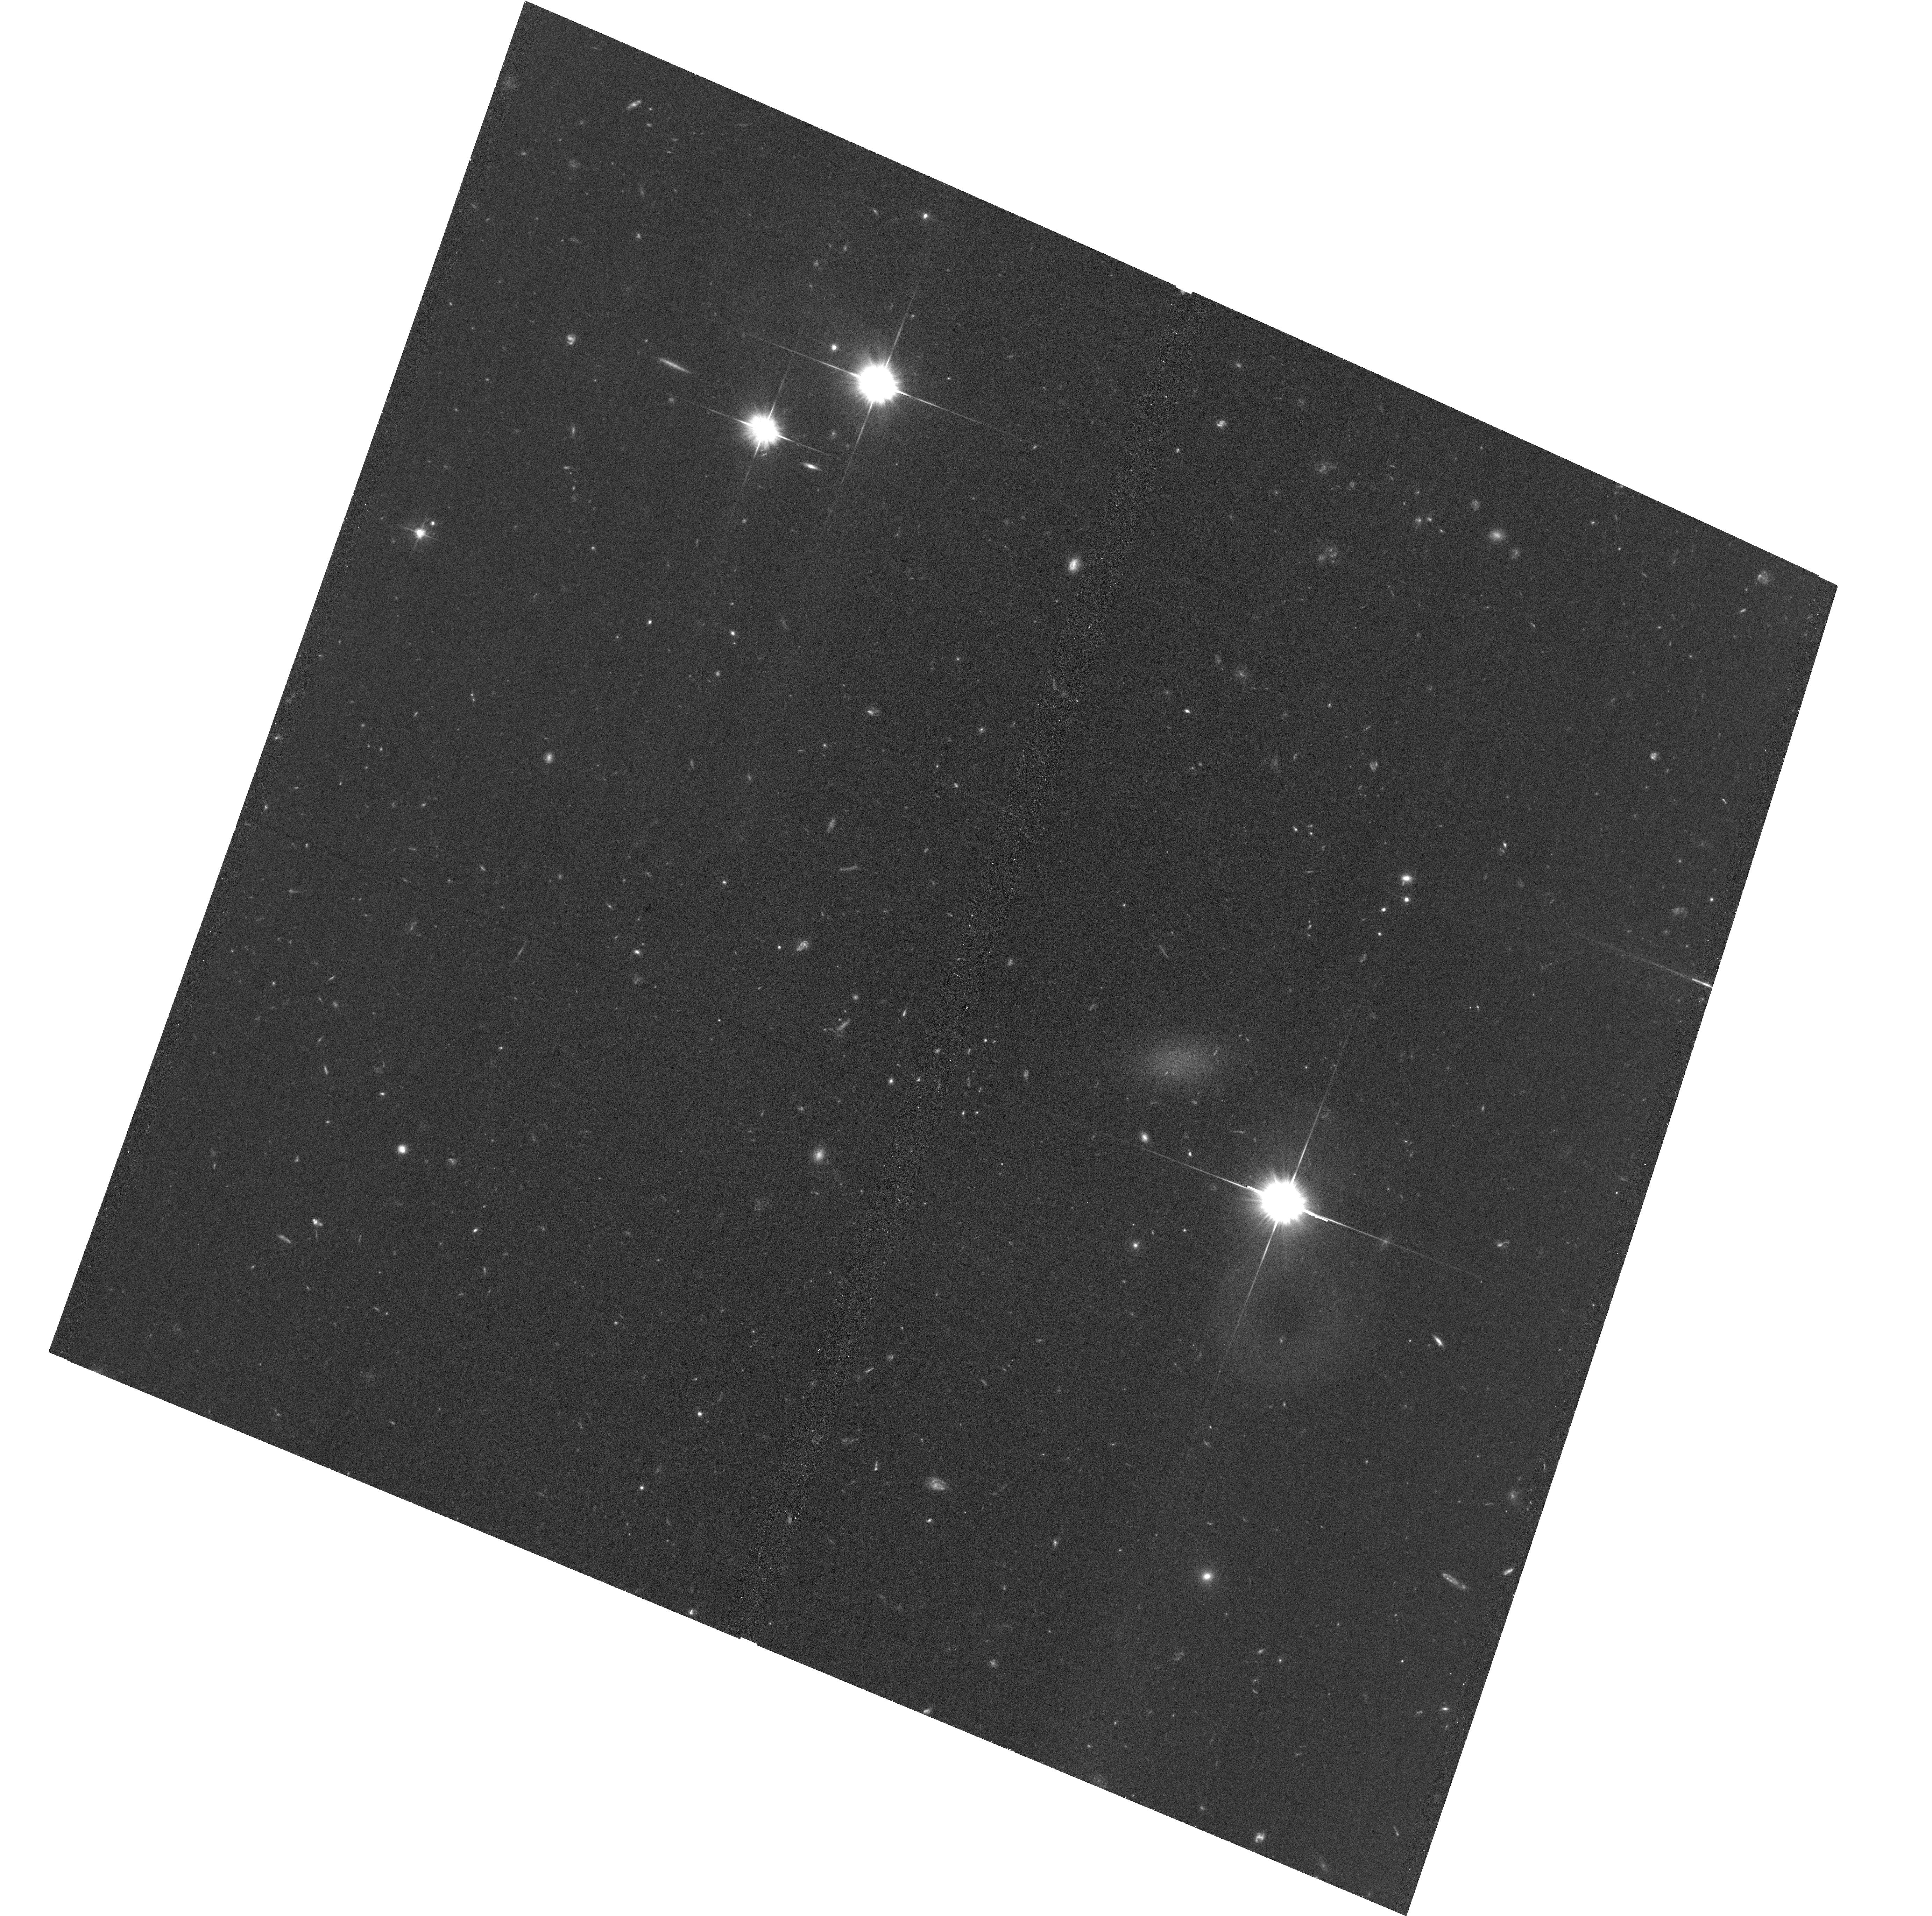
Target: TA21-12000
Instrument: ACS/WFC
Filter: F606W
Exposure: 34 min
Observation ID: hst_16912_06_acs_wfc_f606w_jety06

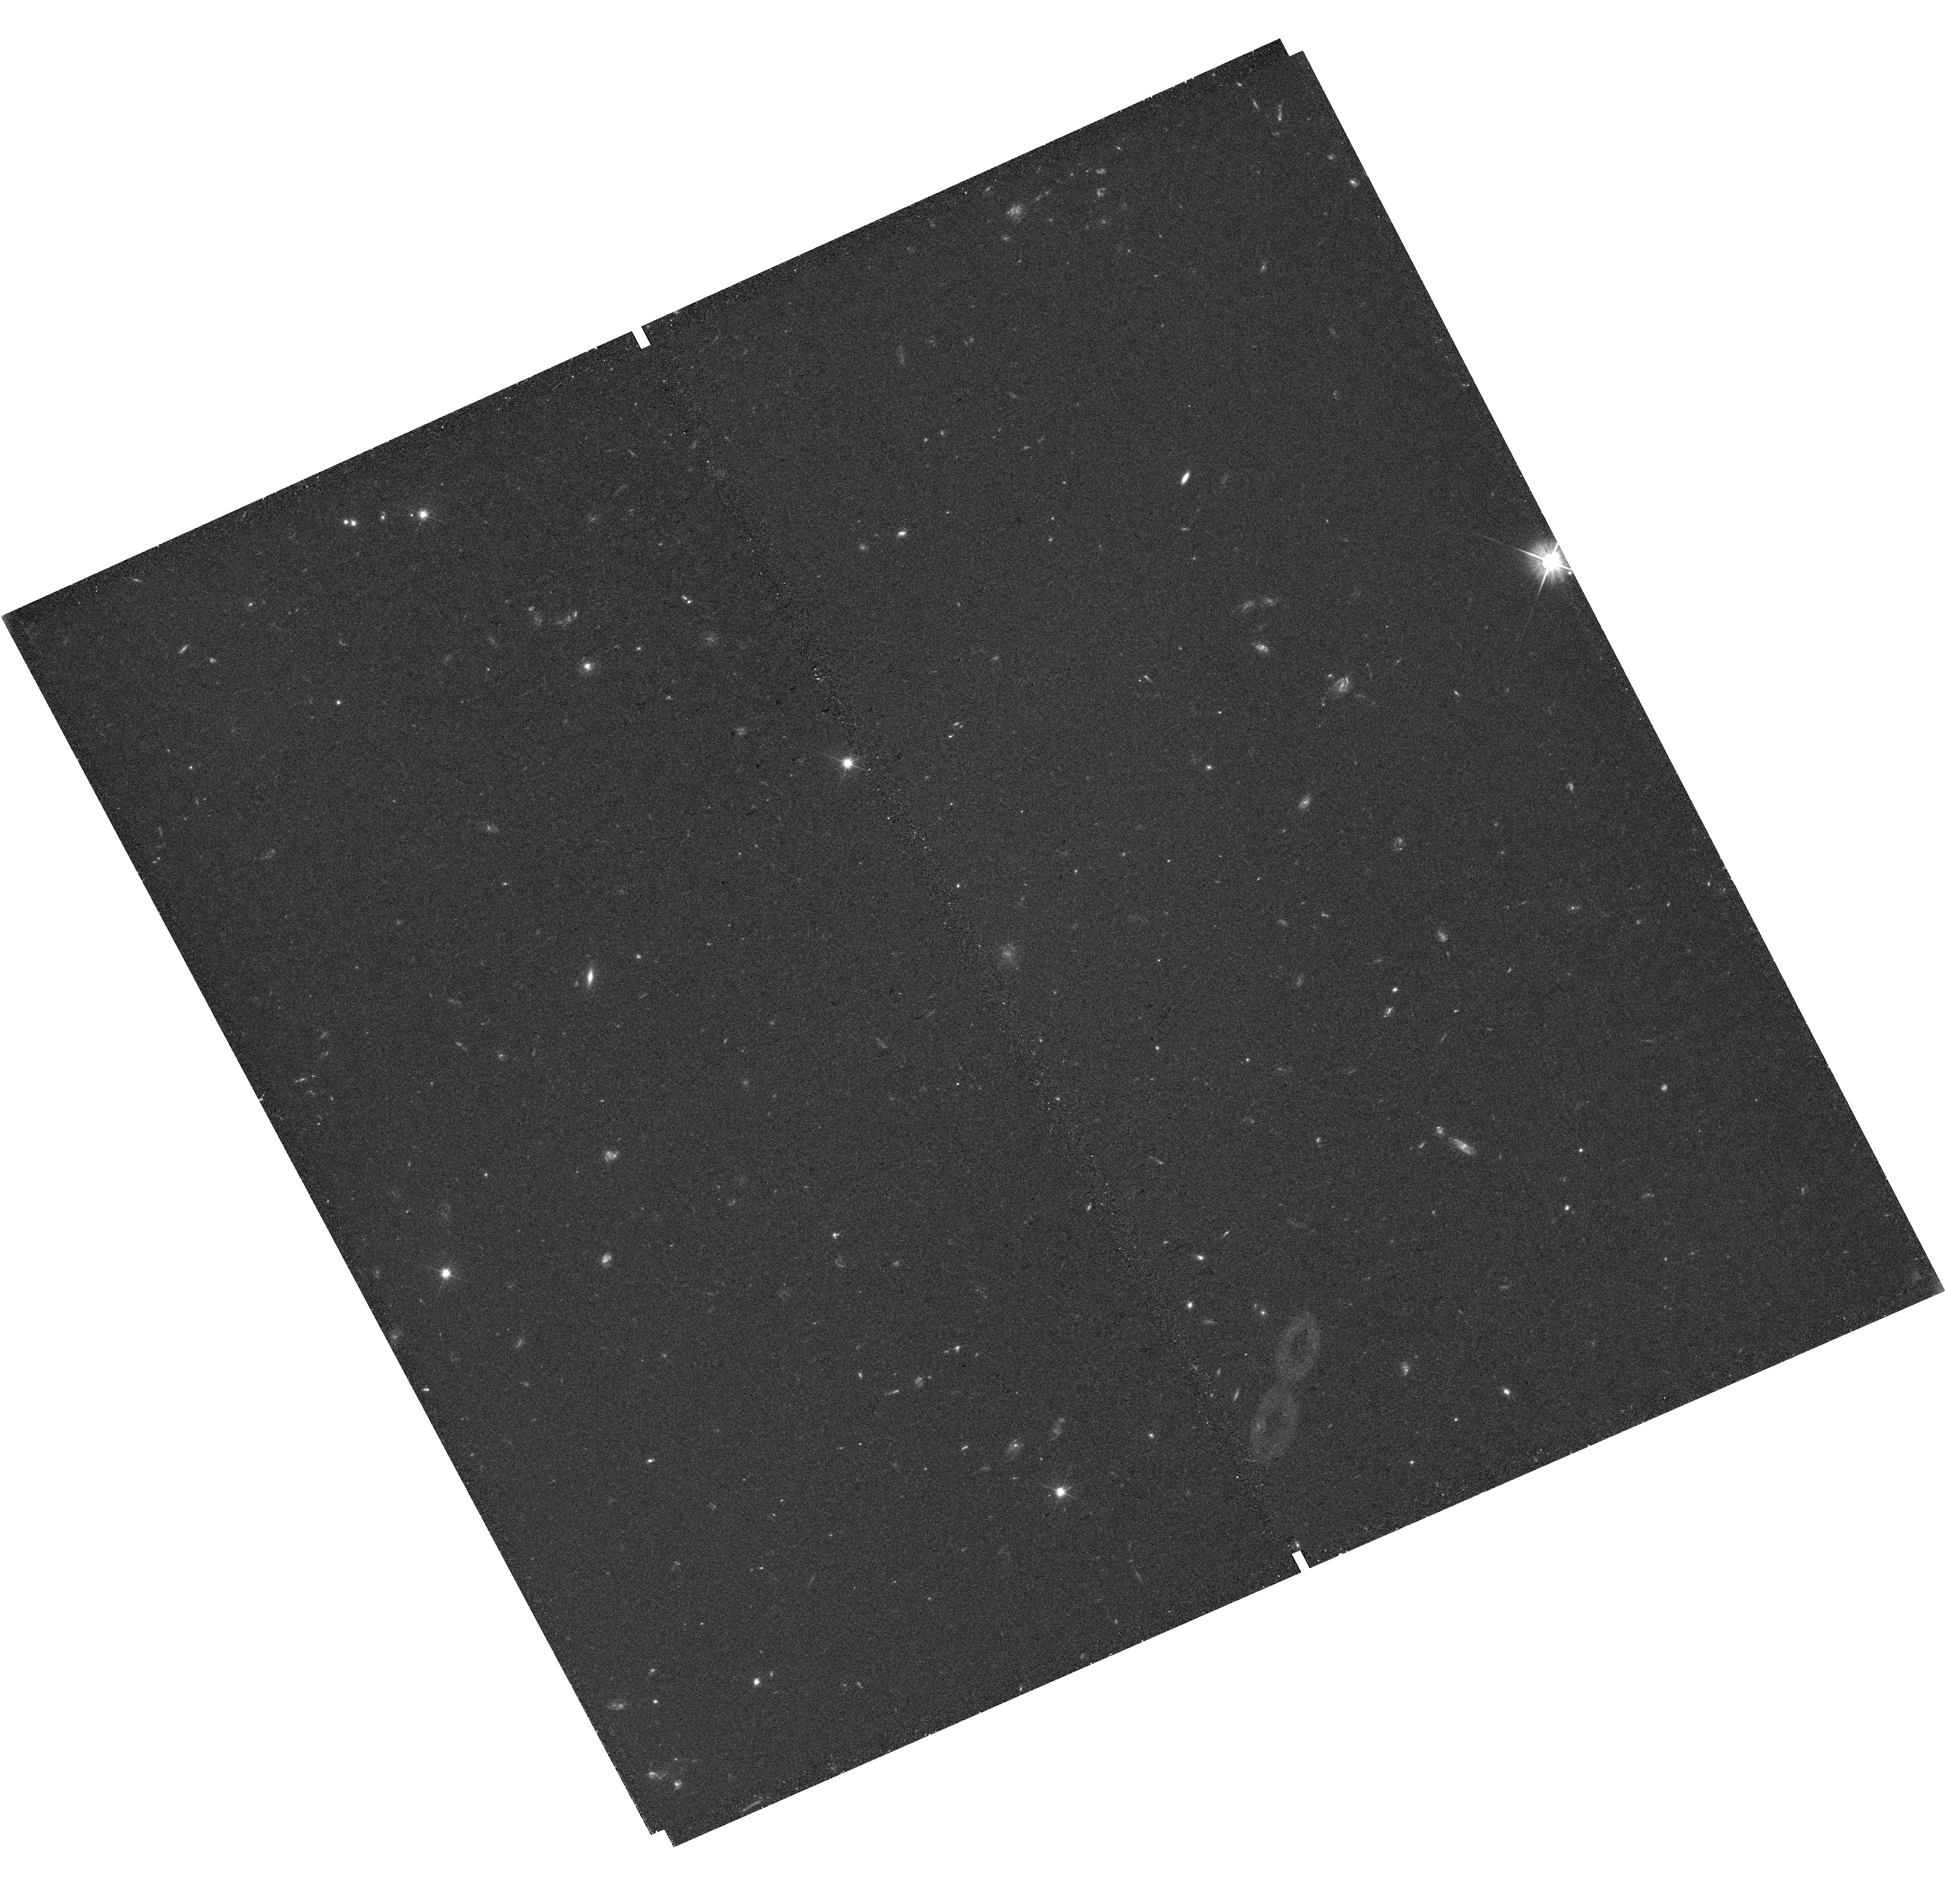
Target: field at RA 39.833°, Dec -8.183°
Instrument: WFC3/UVIS
Filter: F606W
Exposure: 38 min
Observation ID: hst_16912_06_wfc3_uvis_f606w_iety06

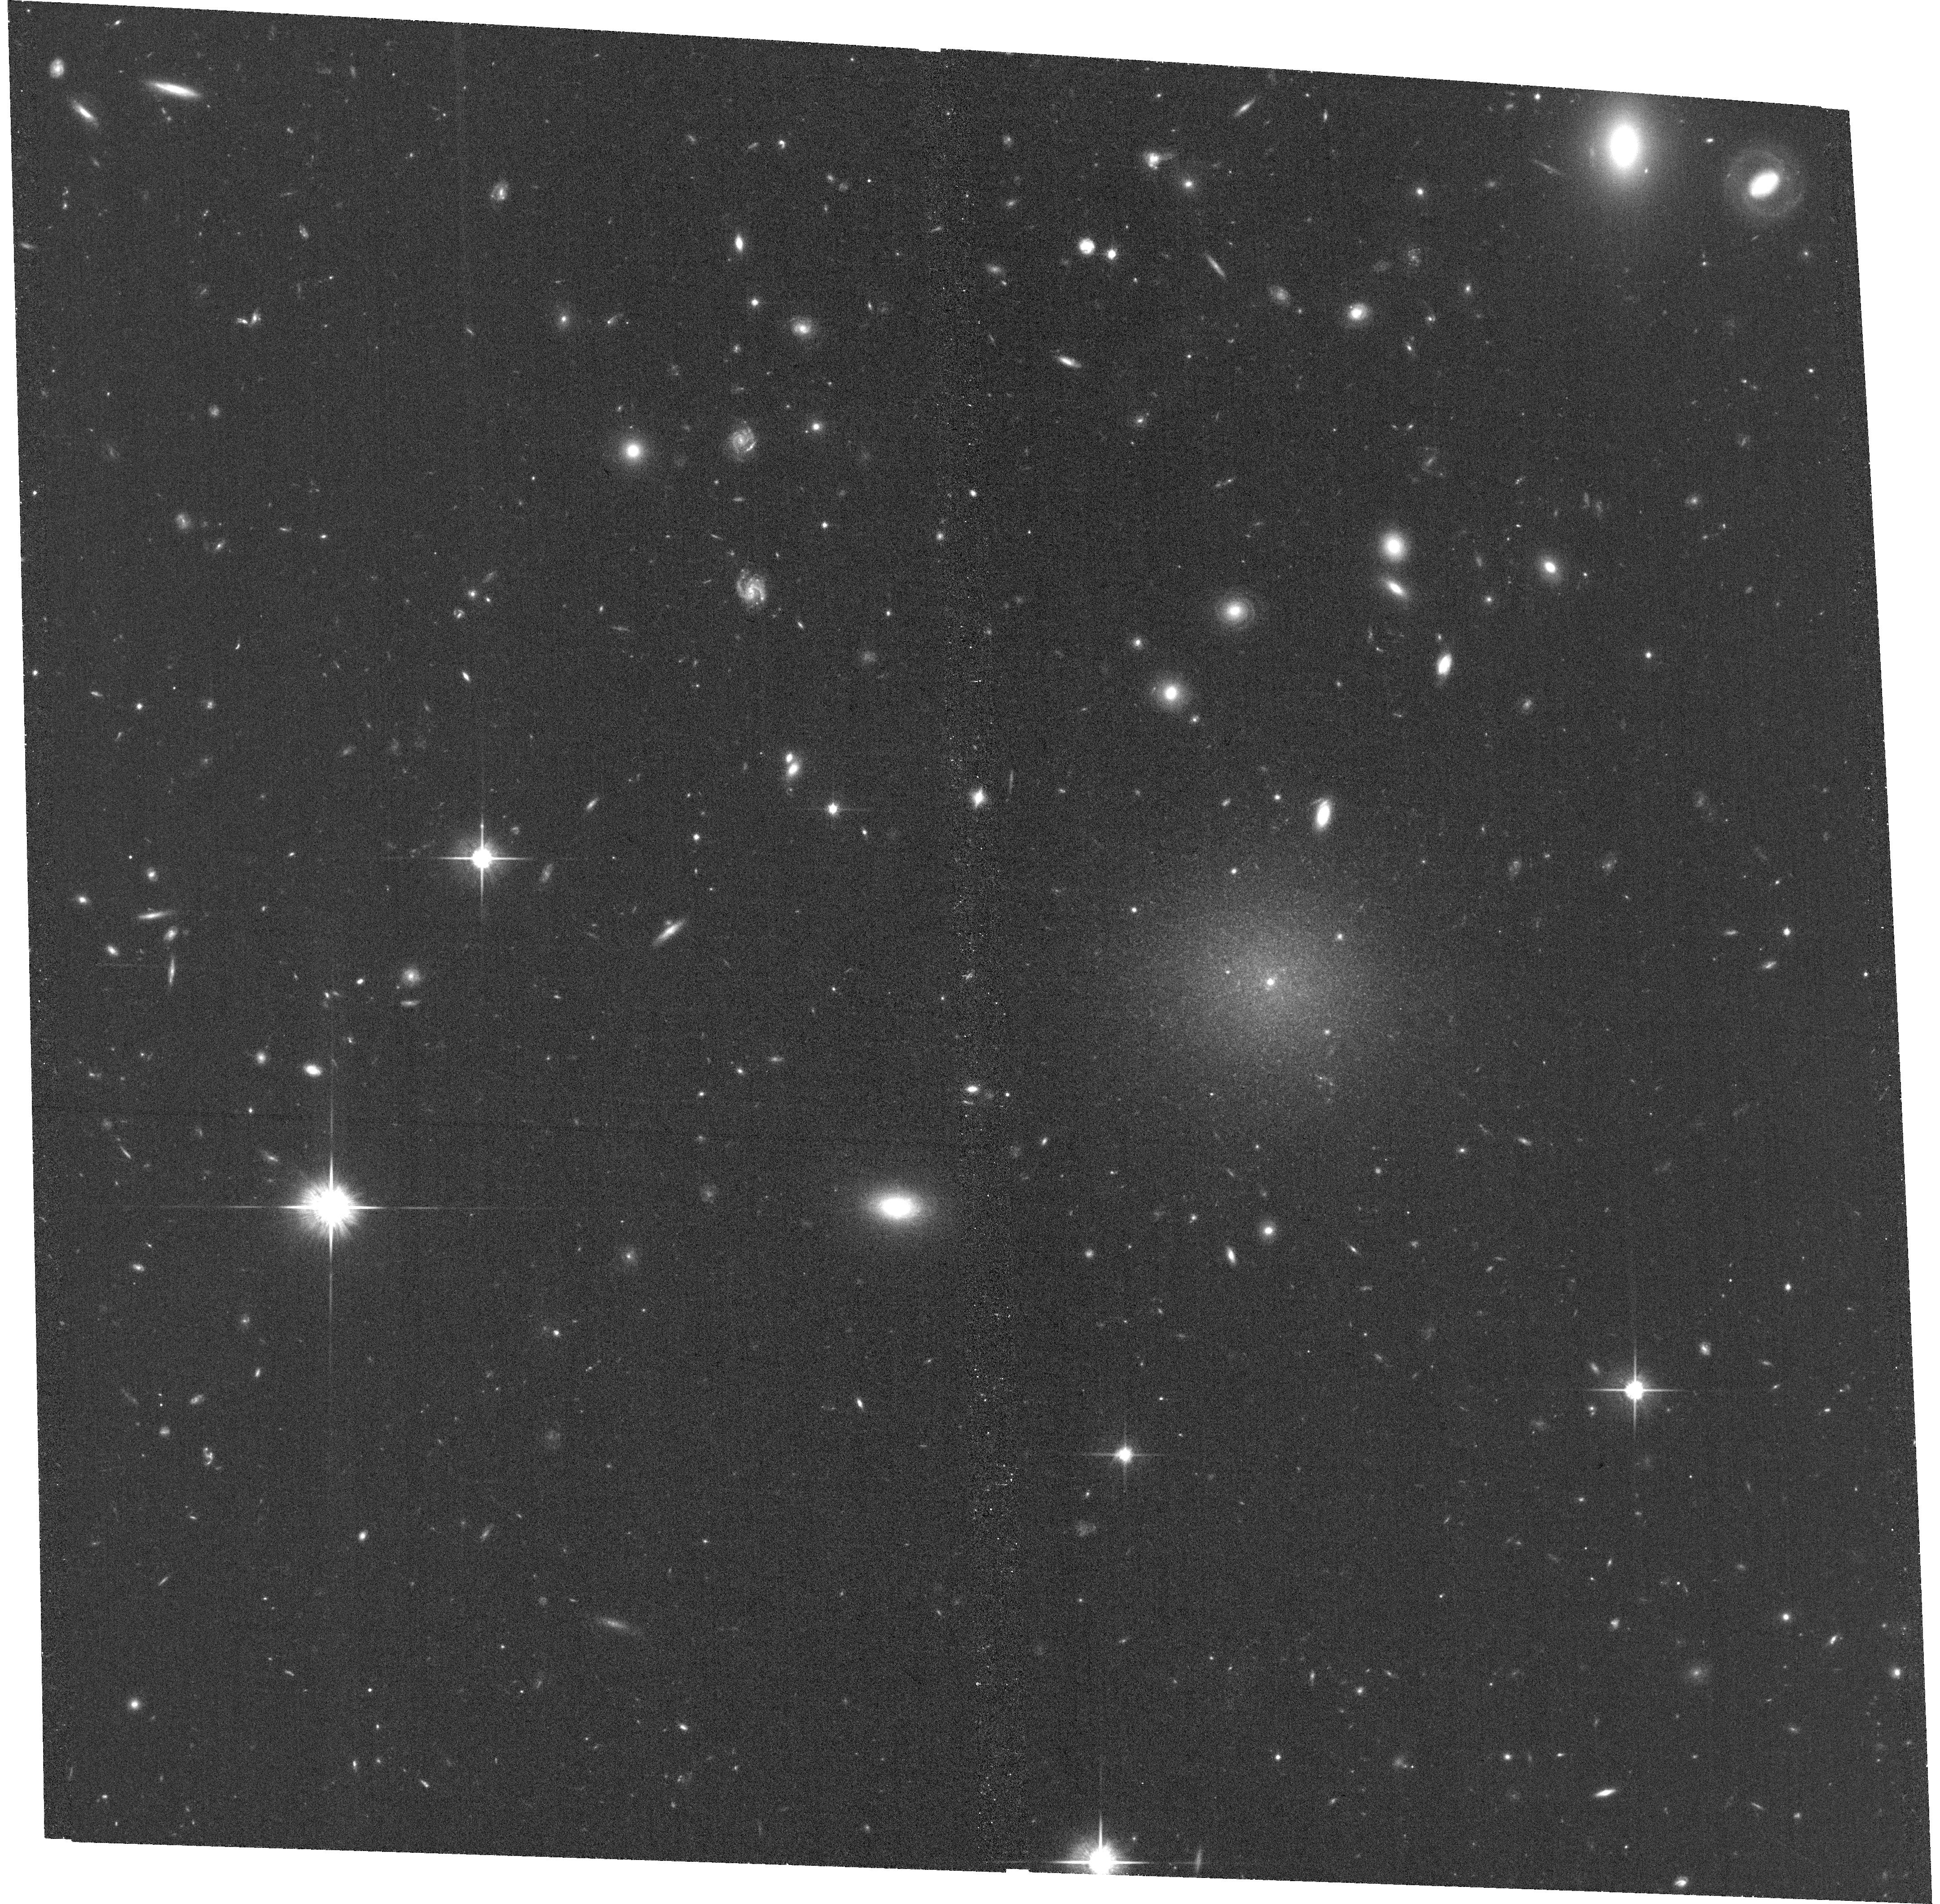
Target: DF9
Instrument: ACS/WFC
Filter: F814W
Exposure: 34 min
Observation ID: hst_16912_08_acs_wfc_f814w_jety08

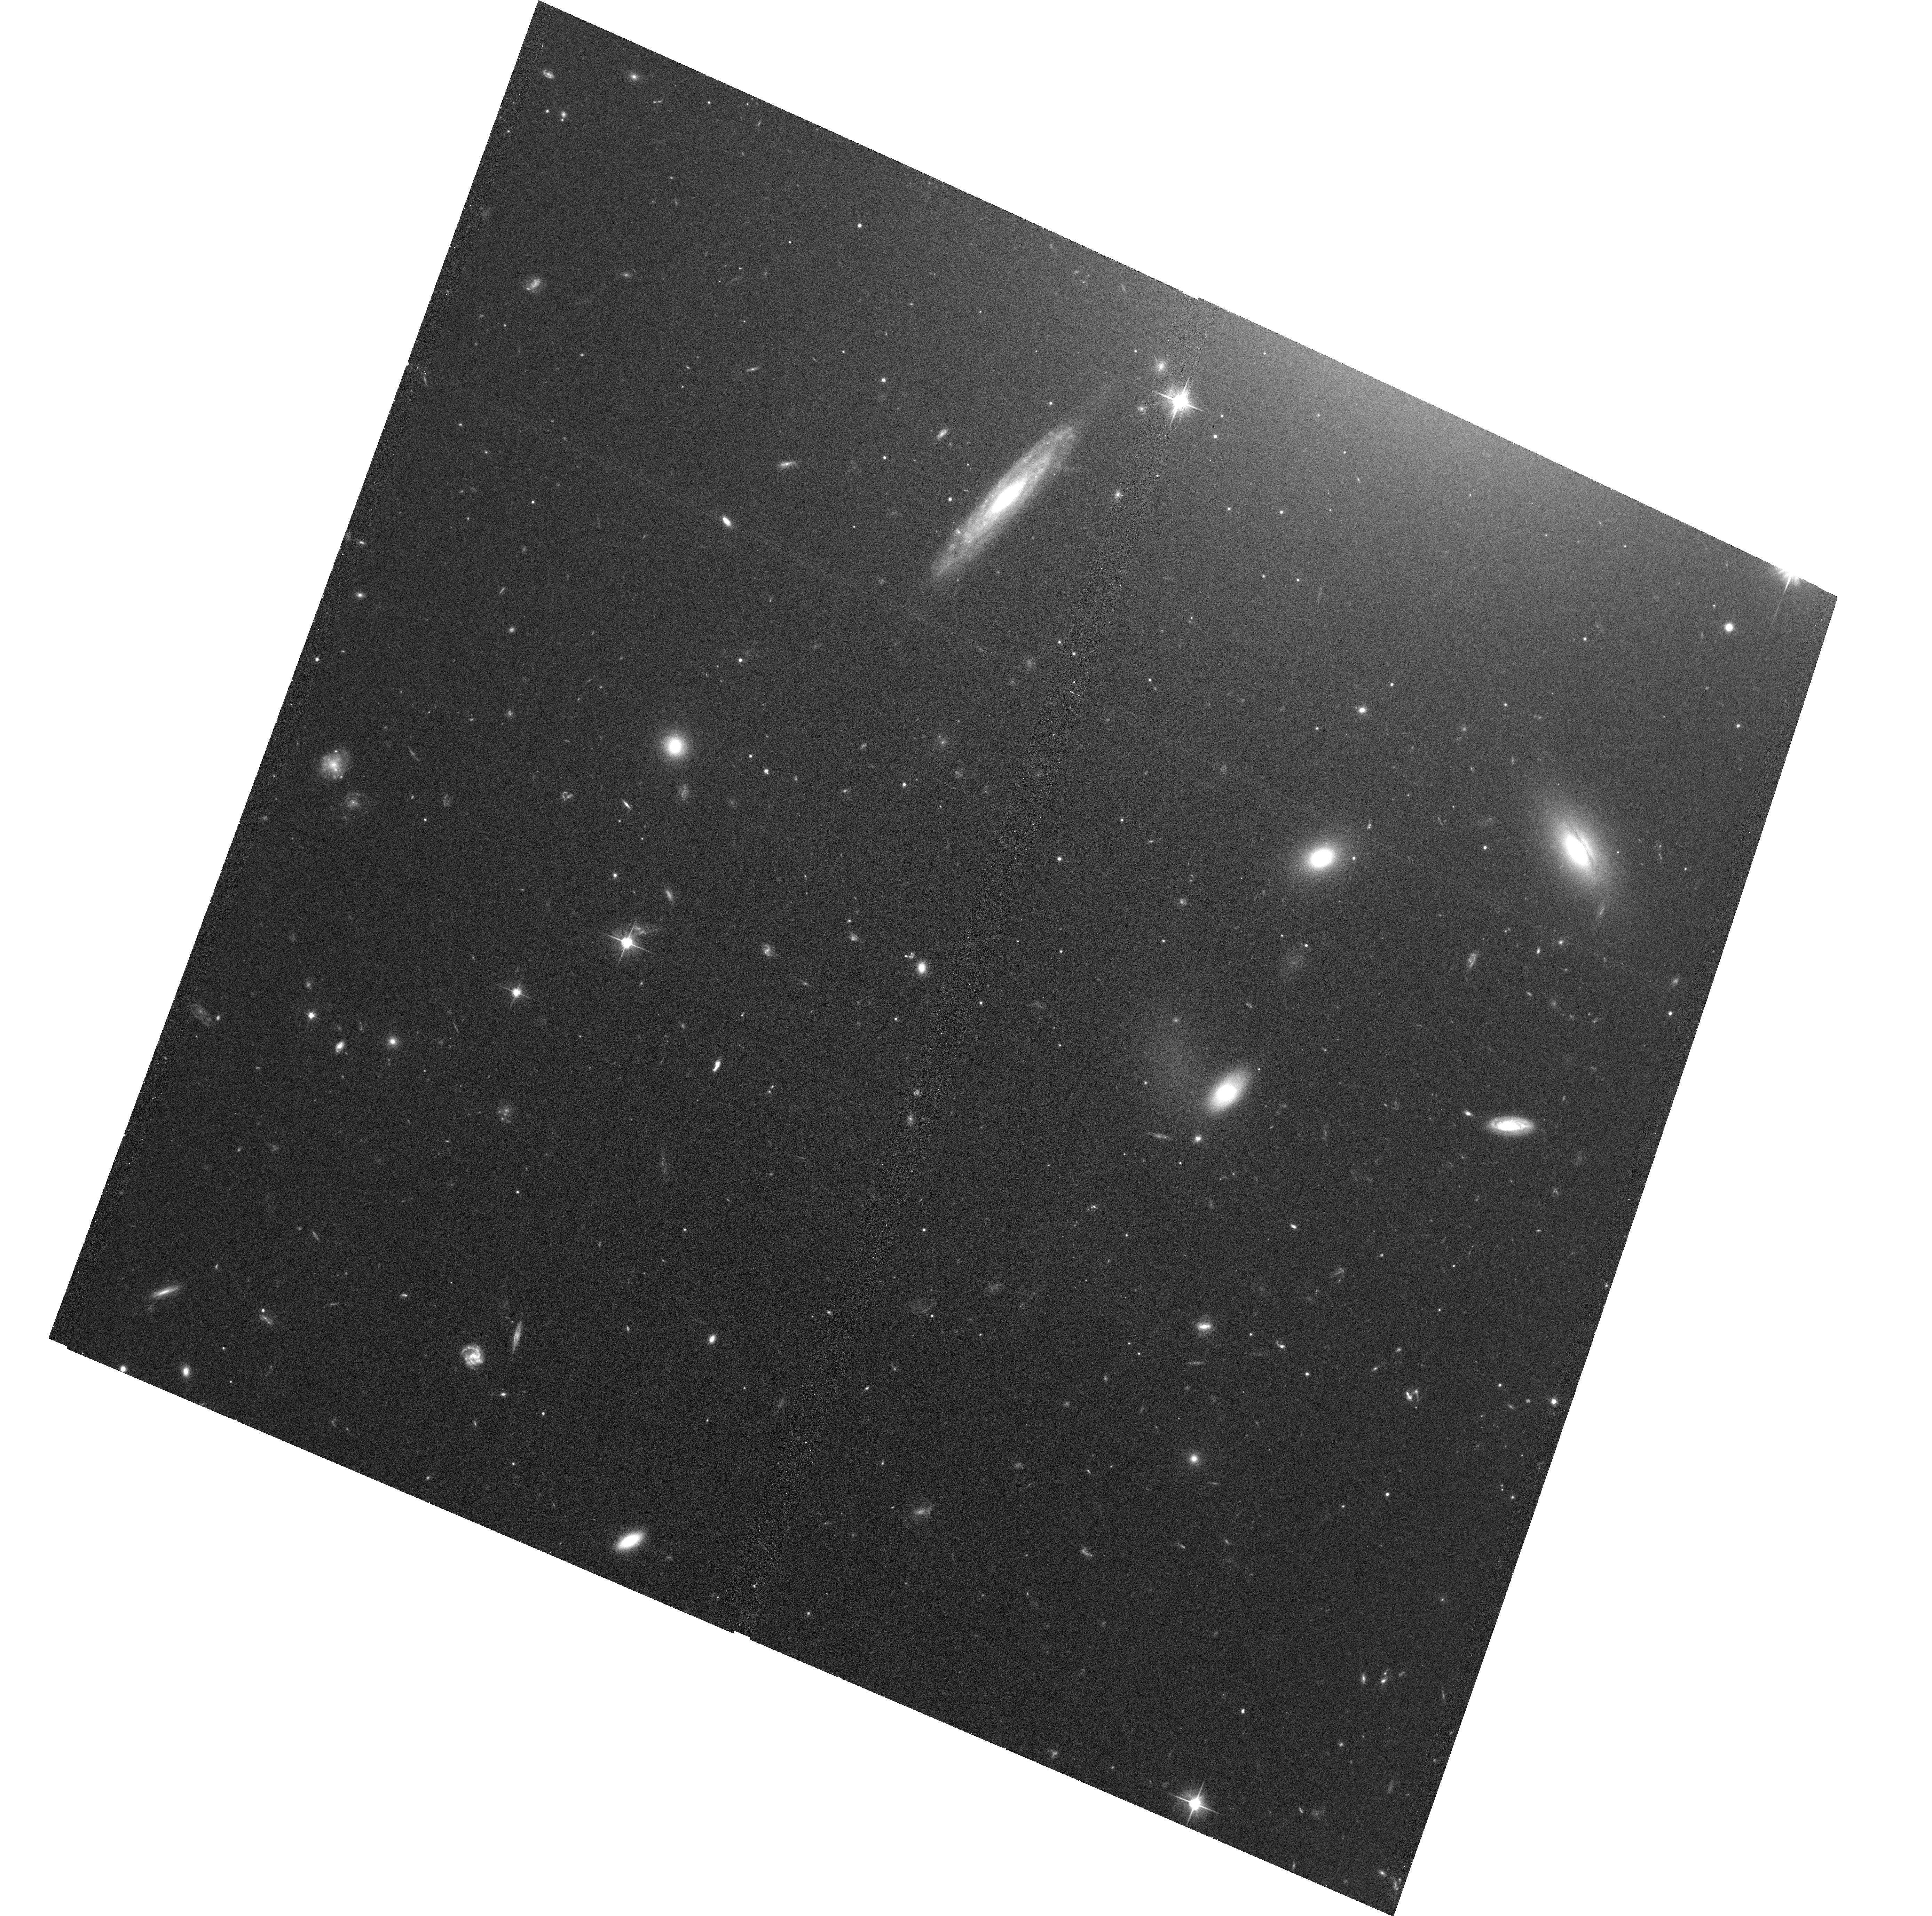
Target: RCP26
Instrument: ACS/WFC
Filter: F606W
Exposure: 34 min
Observation ID: hst_16912_03_acs_wfc_f606w_jety03

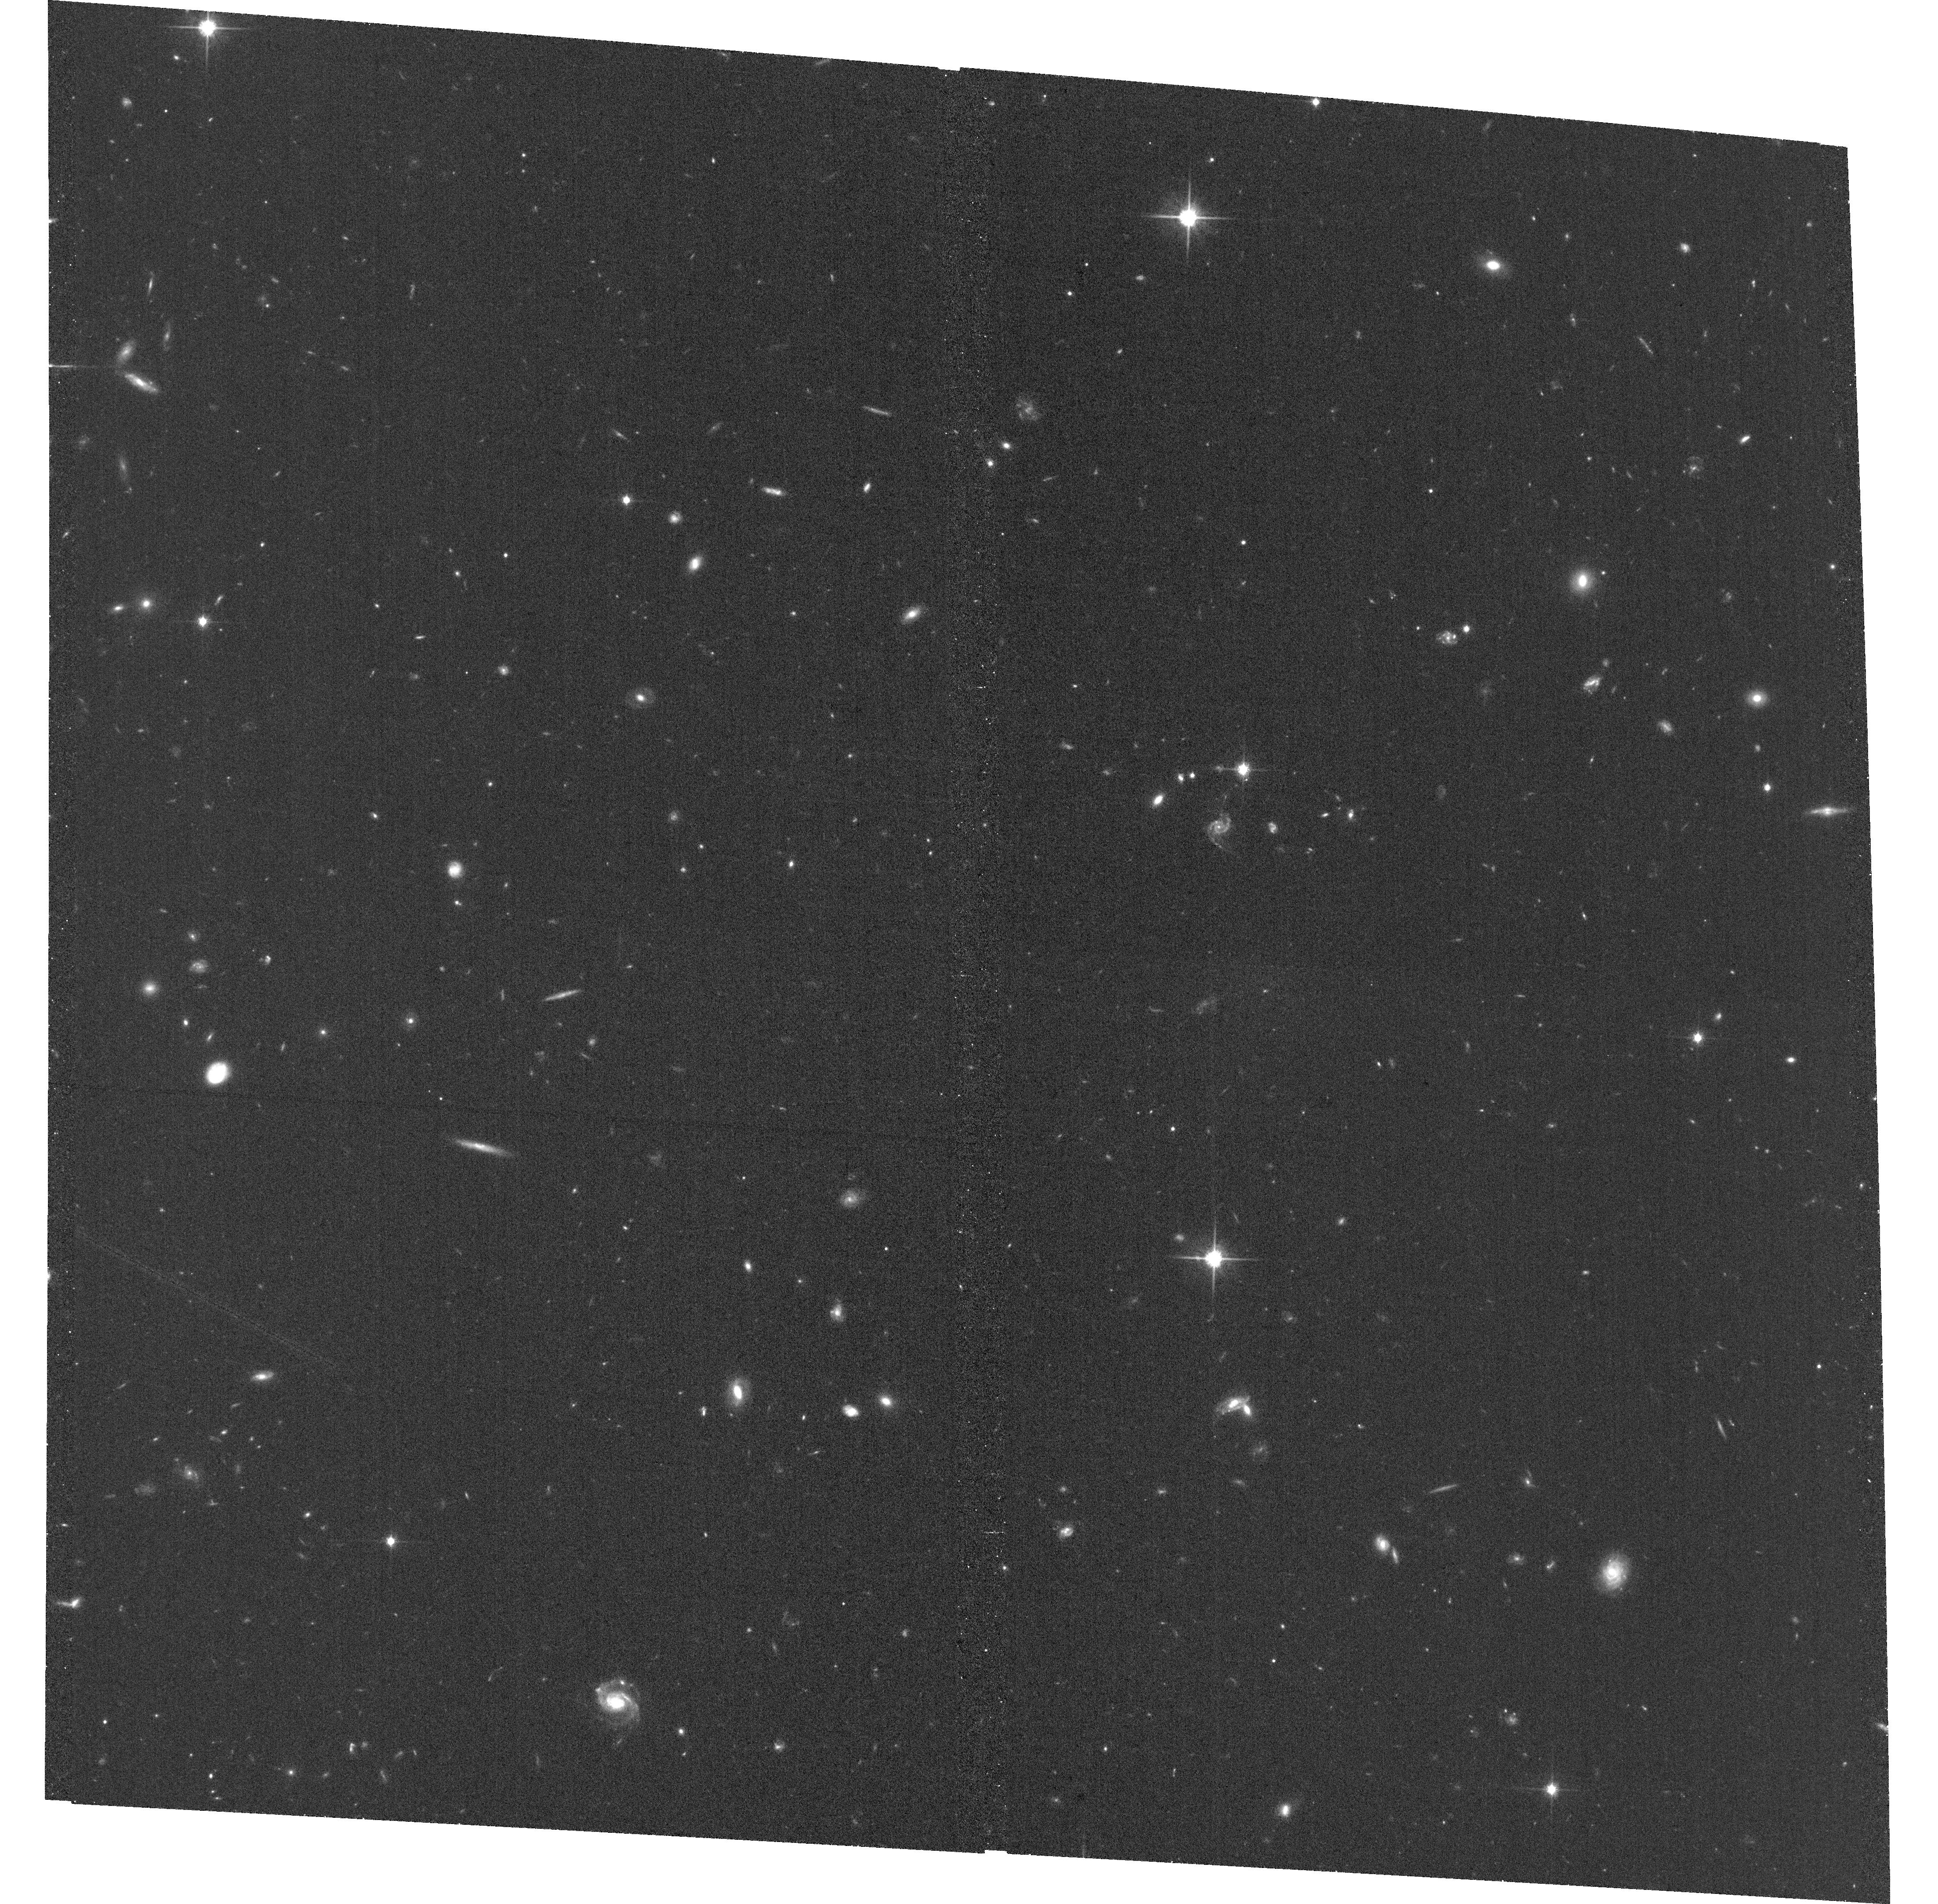
Target: RCP17
Instrument: ACS/WFC
Filter: F814W
Exposure: 34 min
Observation ID: hst_16912_05_acs_wfc_f814w_jety05

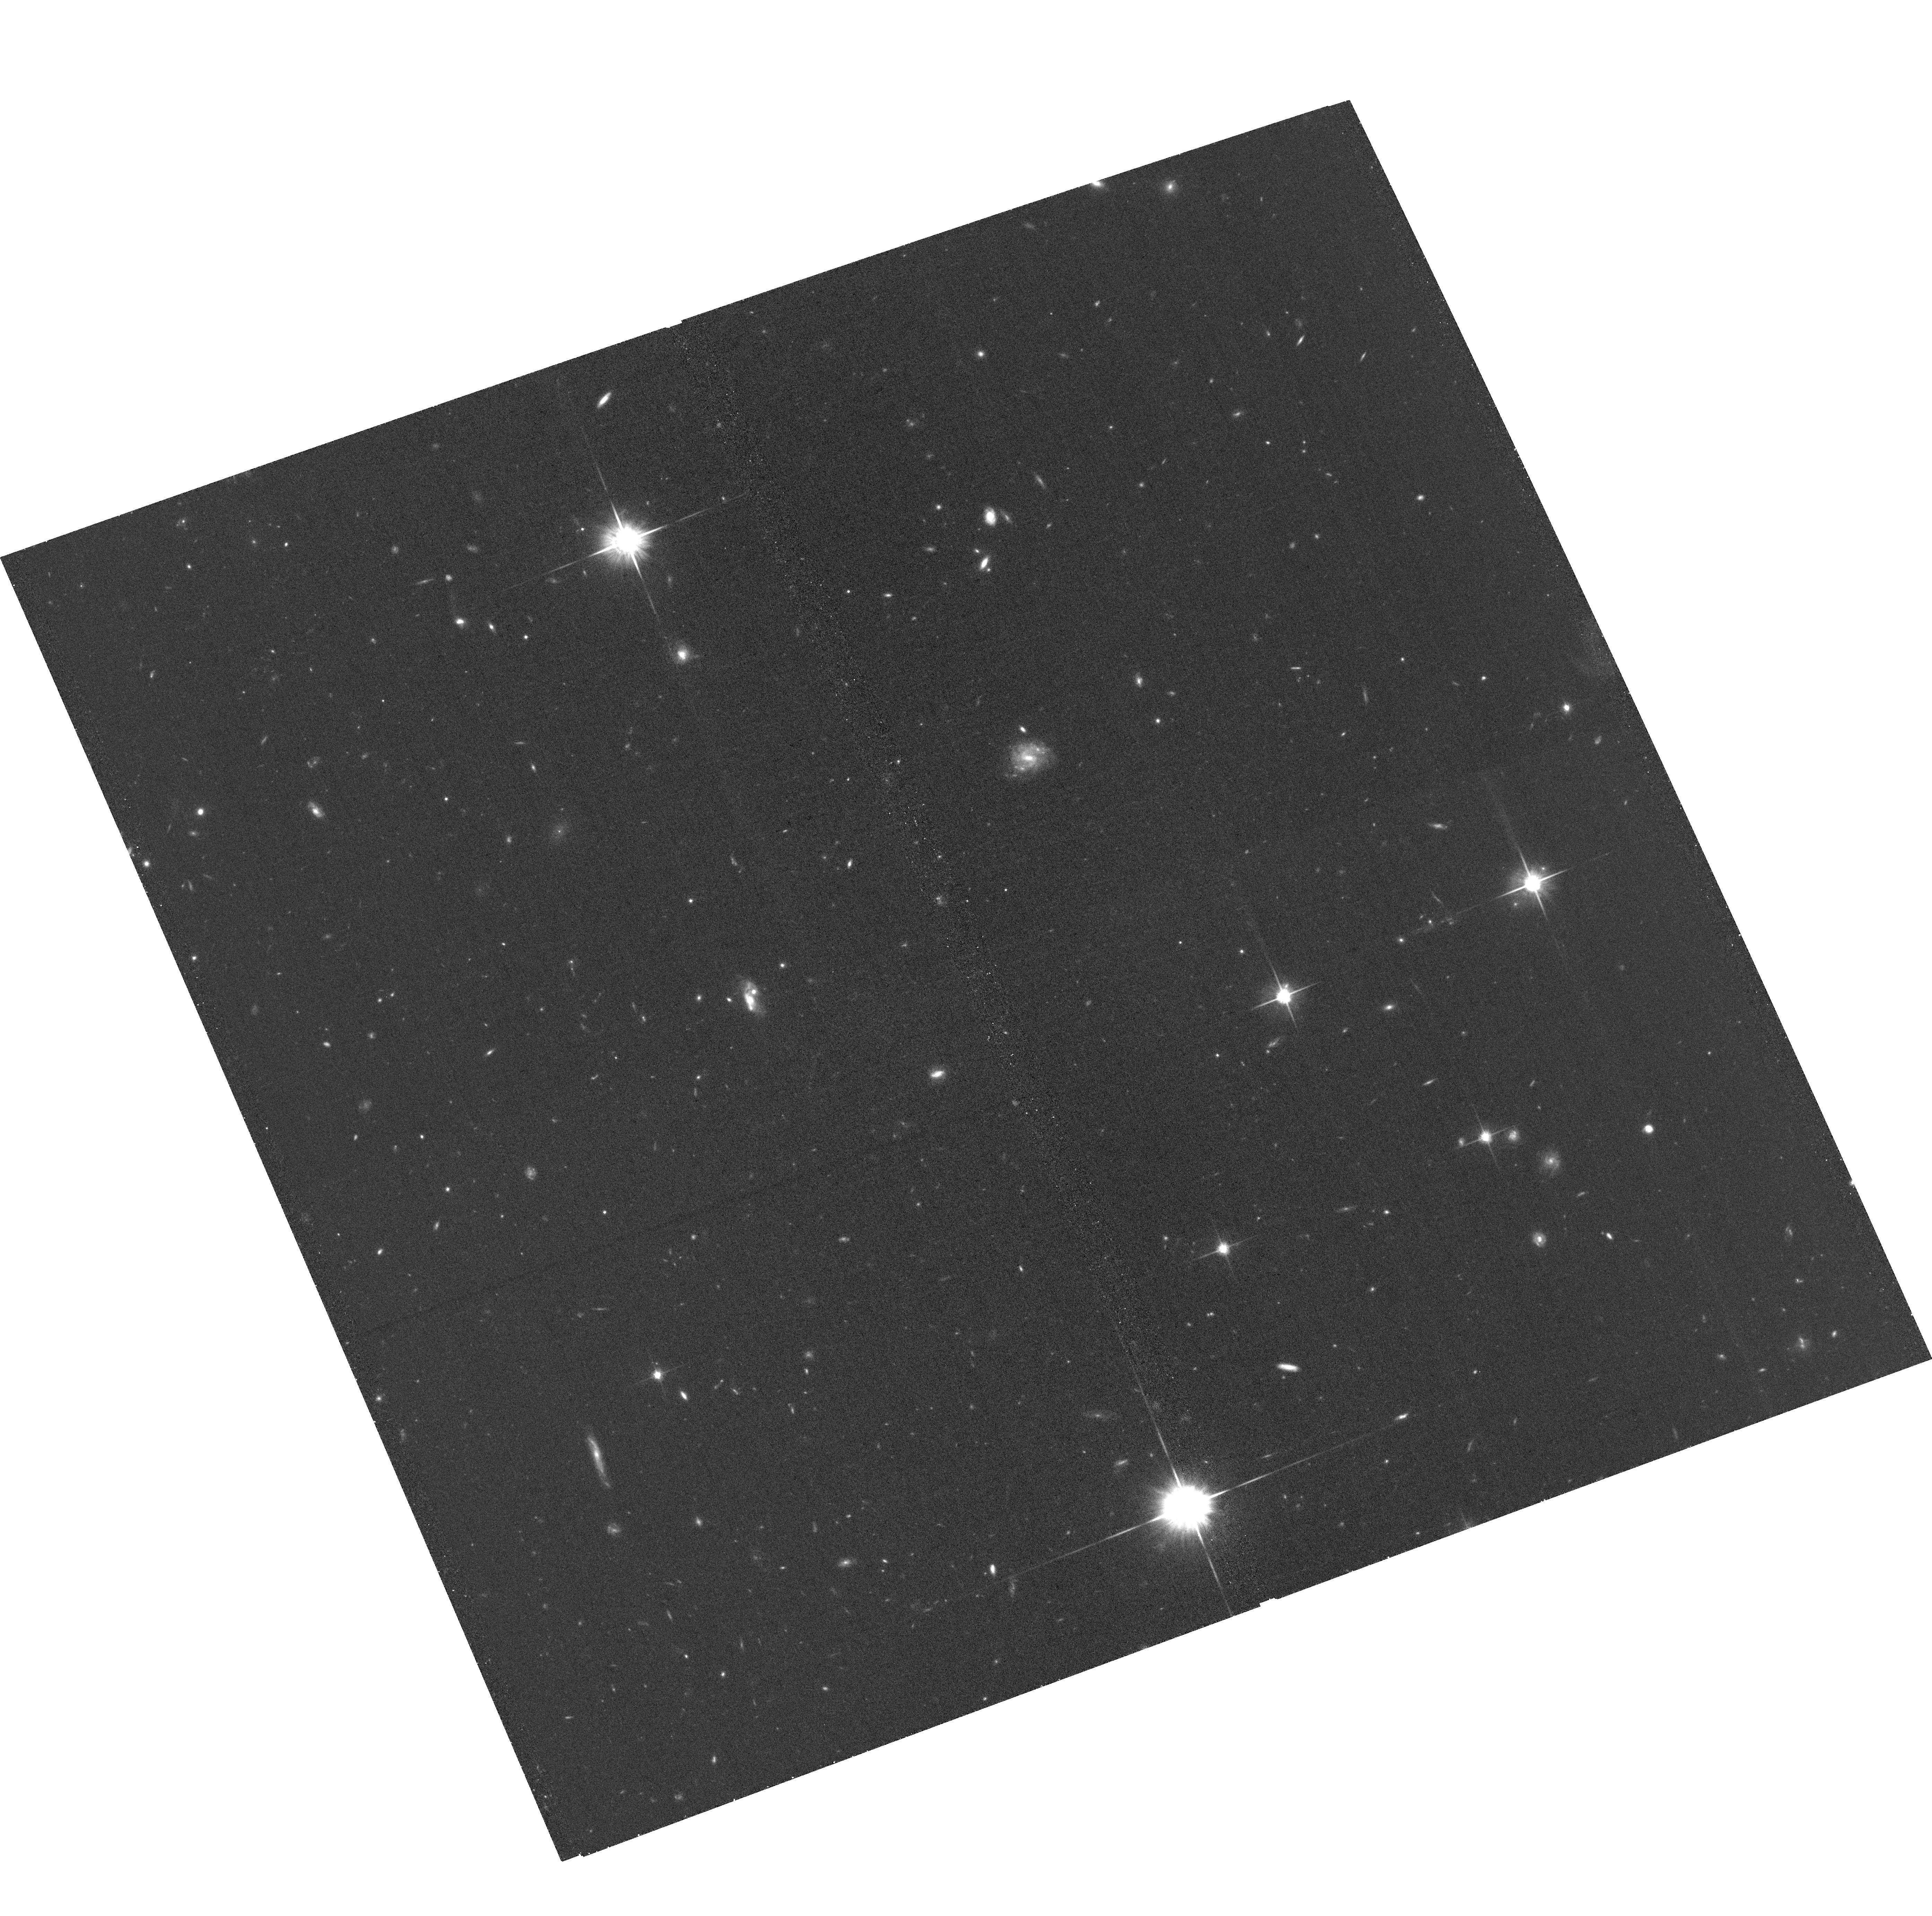
Target: RCP32
Instrument: ACS/WFC
Filter: F814W
Exposure: 34 min
Observation ID: hst_16912_01_acs_wfc_f814w_jety01

A trail of dark matter-free galaxies in the NGC1052 group (PI: van Dokkum, Pieter)

The ultra diffuse galaxies DF2 and DF4 in the NGC1052 group share several unusual properties: they both have large sizes, rich populations of overluminous and large globular clusters, and very low velocity dispersions indiciating little or no dark matter. Recently it was found that DF2 and DF4 are very far apart along the line-of-sight, have a high relative velocity, and are part of a linear structure of 8-12 large, unusual galaxies in the group. It has been proposed that DF2, DF4, and the other galaxies along the trail originated in the aftermath of a "bullet dwarf'' event, a high speed collision between two galaxies ~9 Gyr ago that separated gas from dark matter. Four of the galaxies in the trail have been imaged previously with ACS. Here we propose to image the other 8 galaxies in the trail. The immediate goals are to measure the globular cluster populations, morphologies, colors, and surface brightness fluctuation distances of all the galaxies in this remarkable linear structure. These observations are critical for preparing follow-up spectroscopic and ultra deep HST imaging observations, and lay the foundation for a constraint on the self-interaction cross section of dark matter on kpc scales.